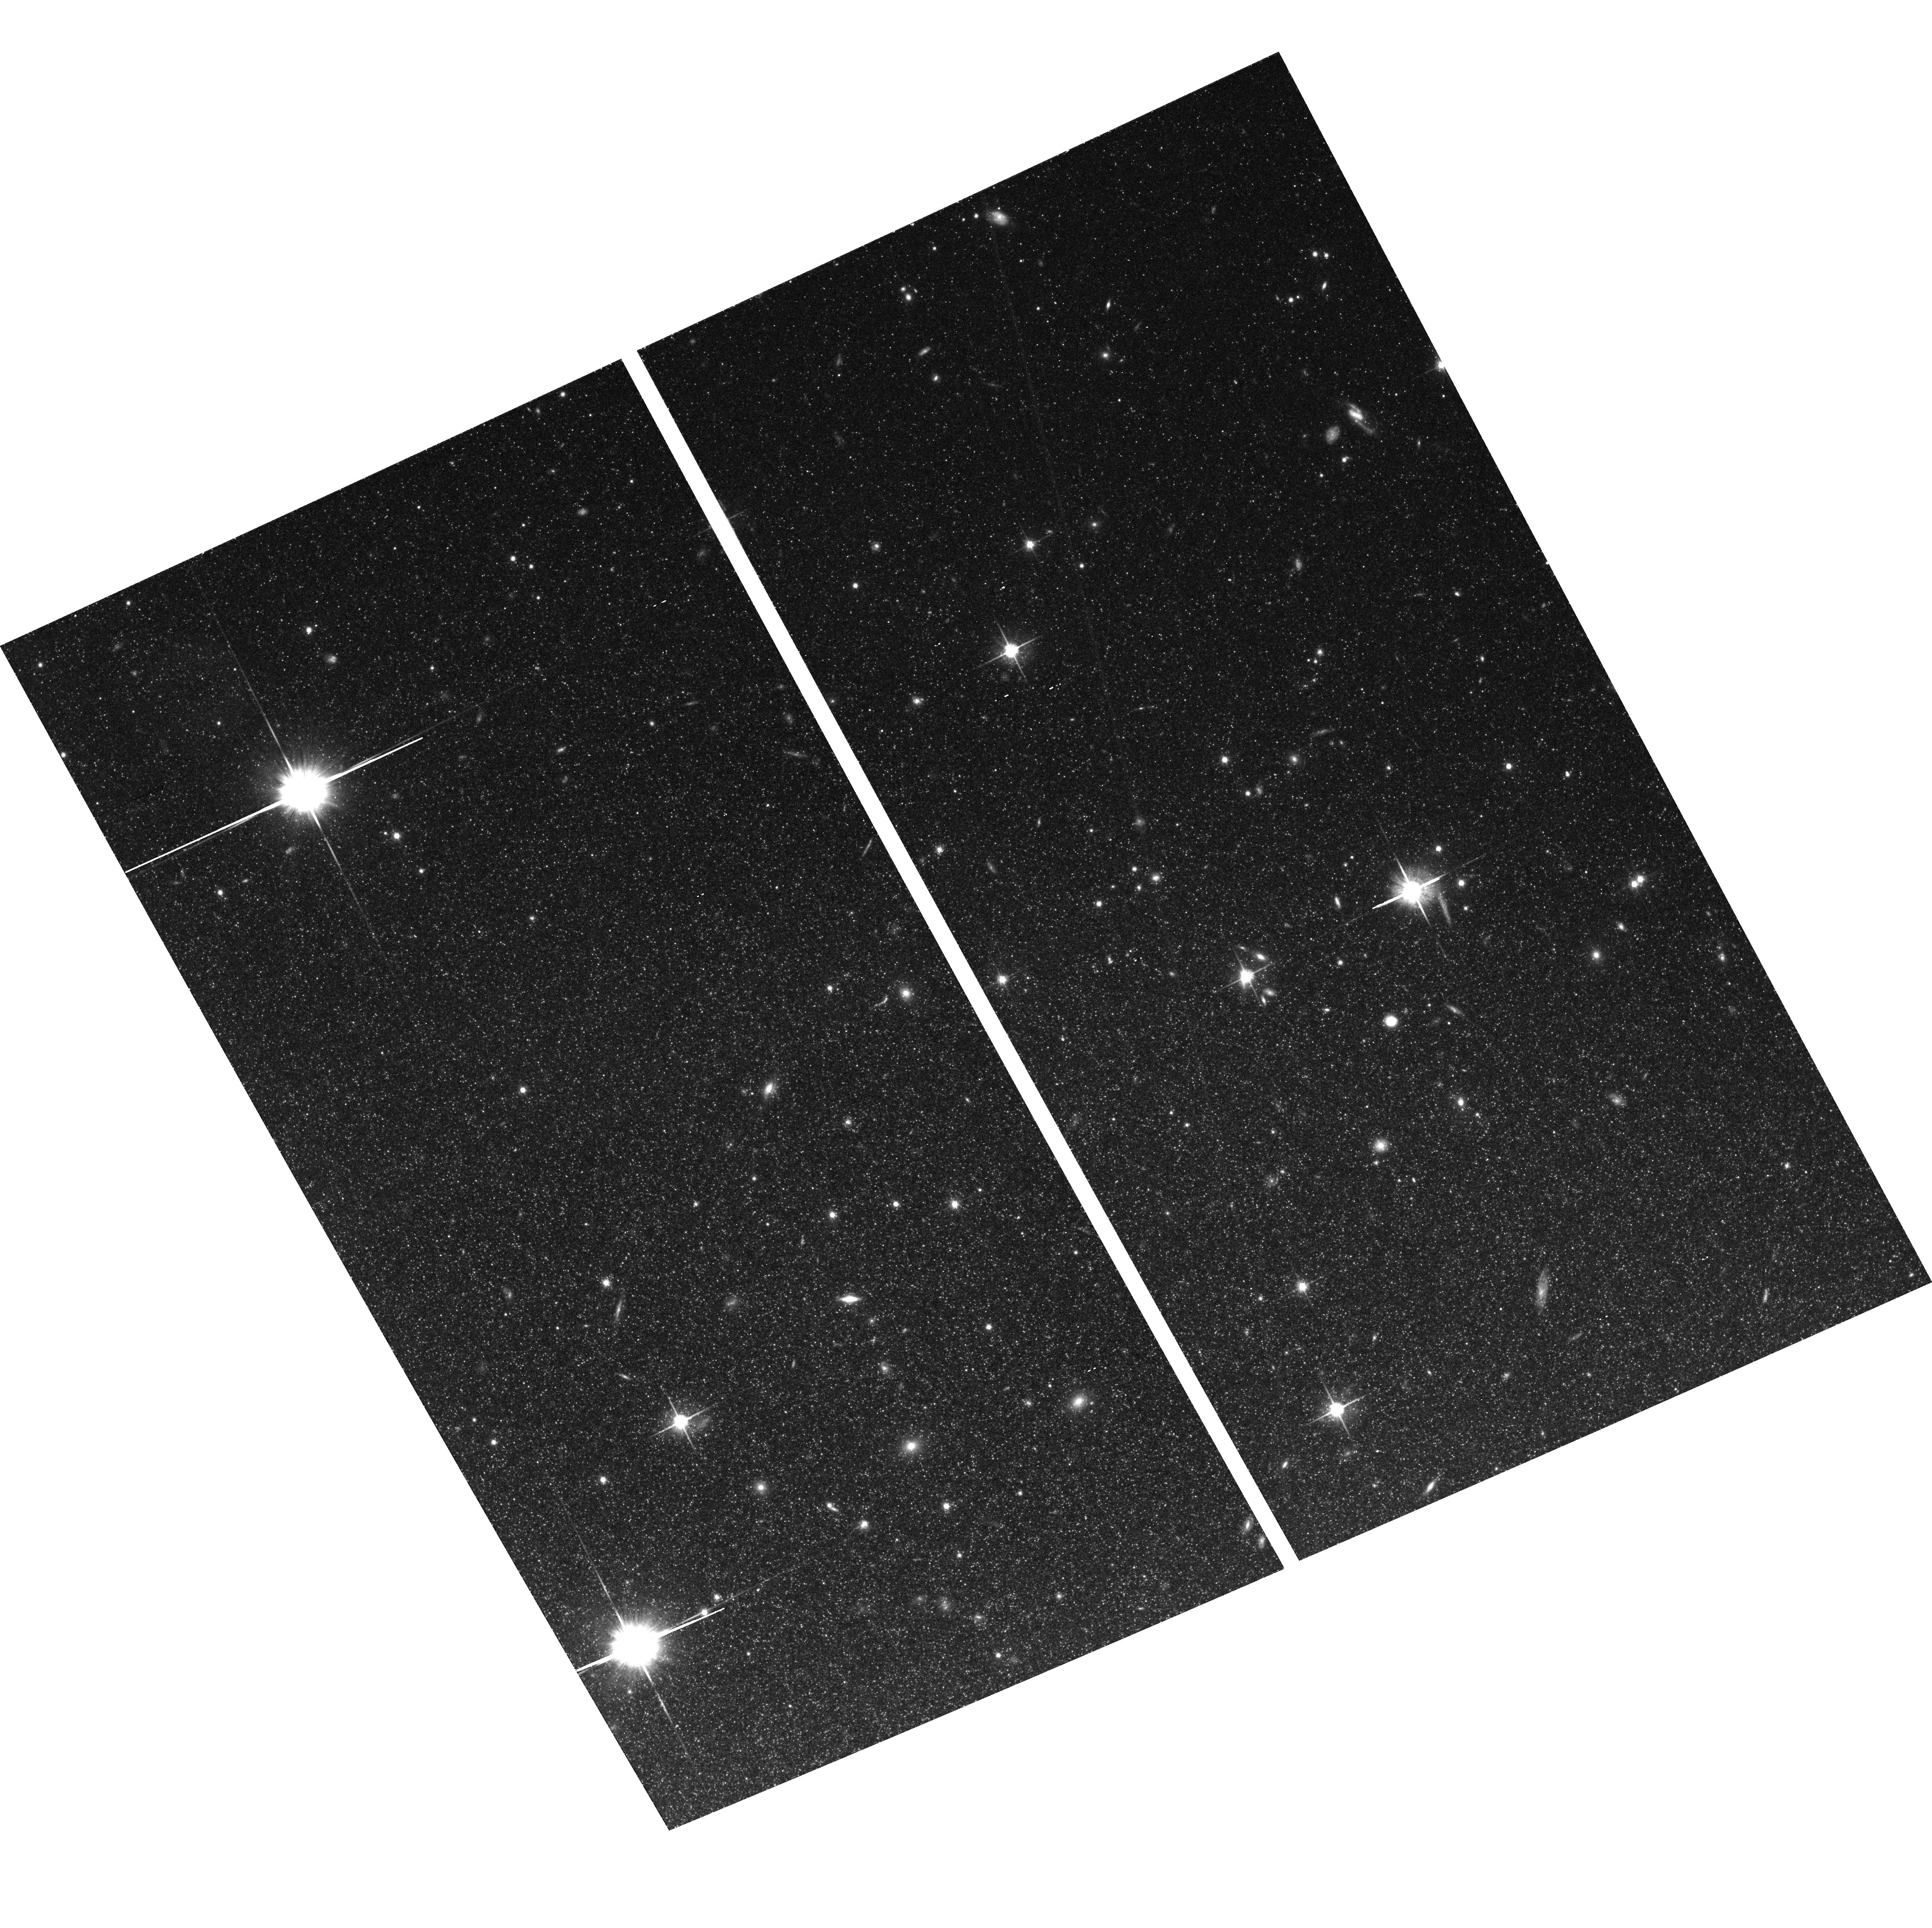
Target: M83-HALO
Instrument: ACS/WFC
Filter: F814W
Exposure: 50 min
Observation ID: hst_9864_01_acs_wfc_f814w_j8m901

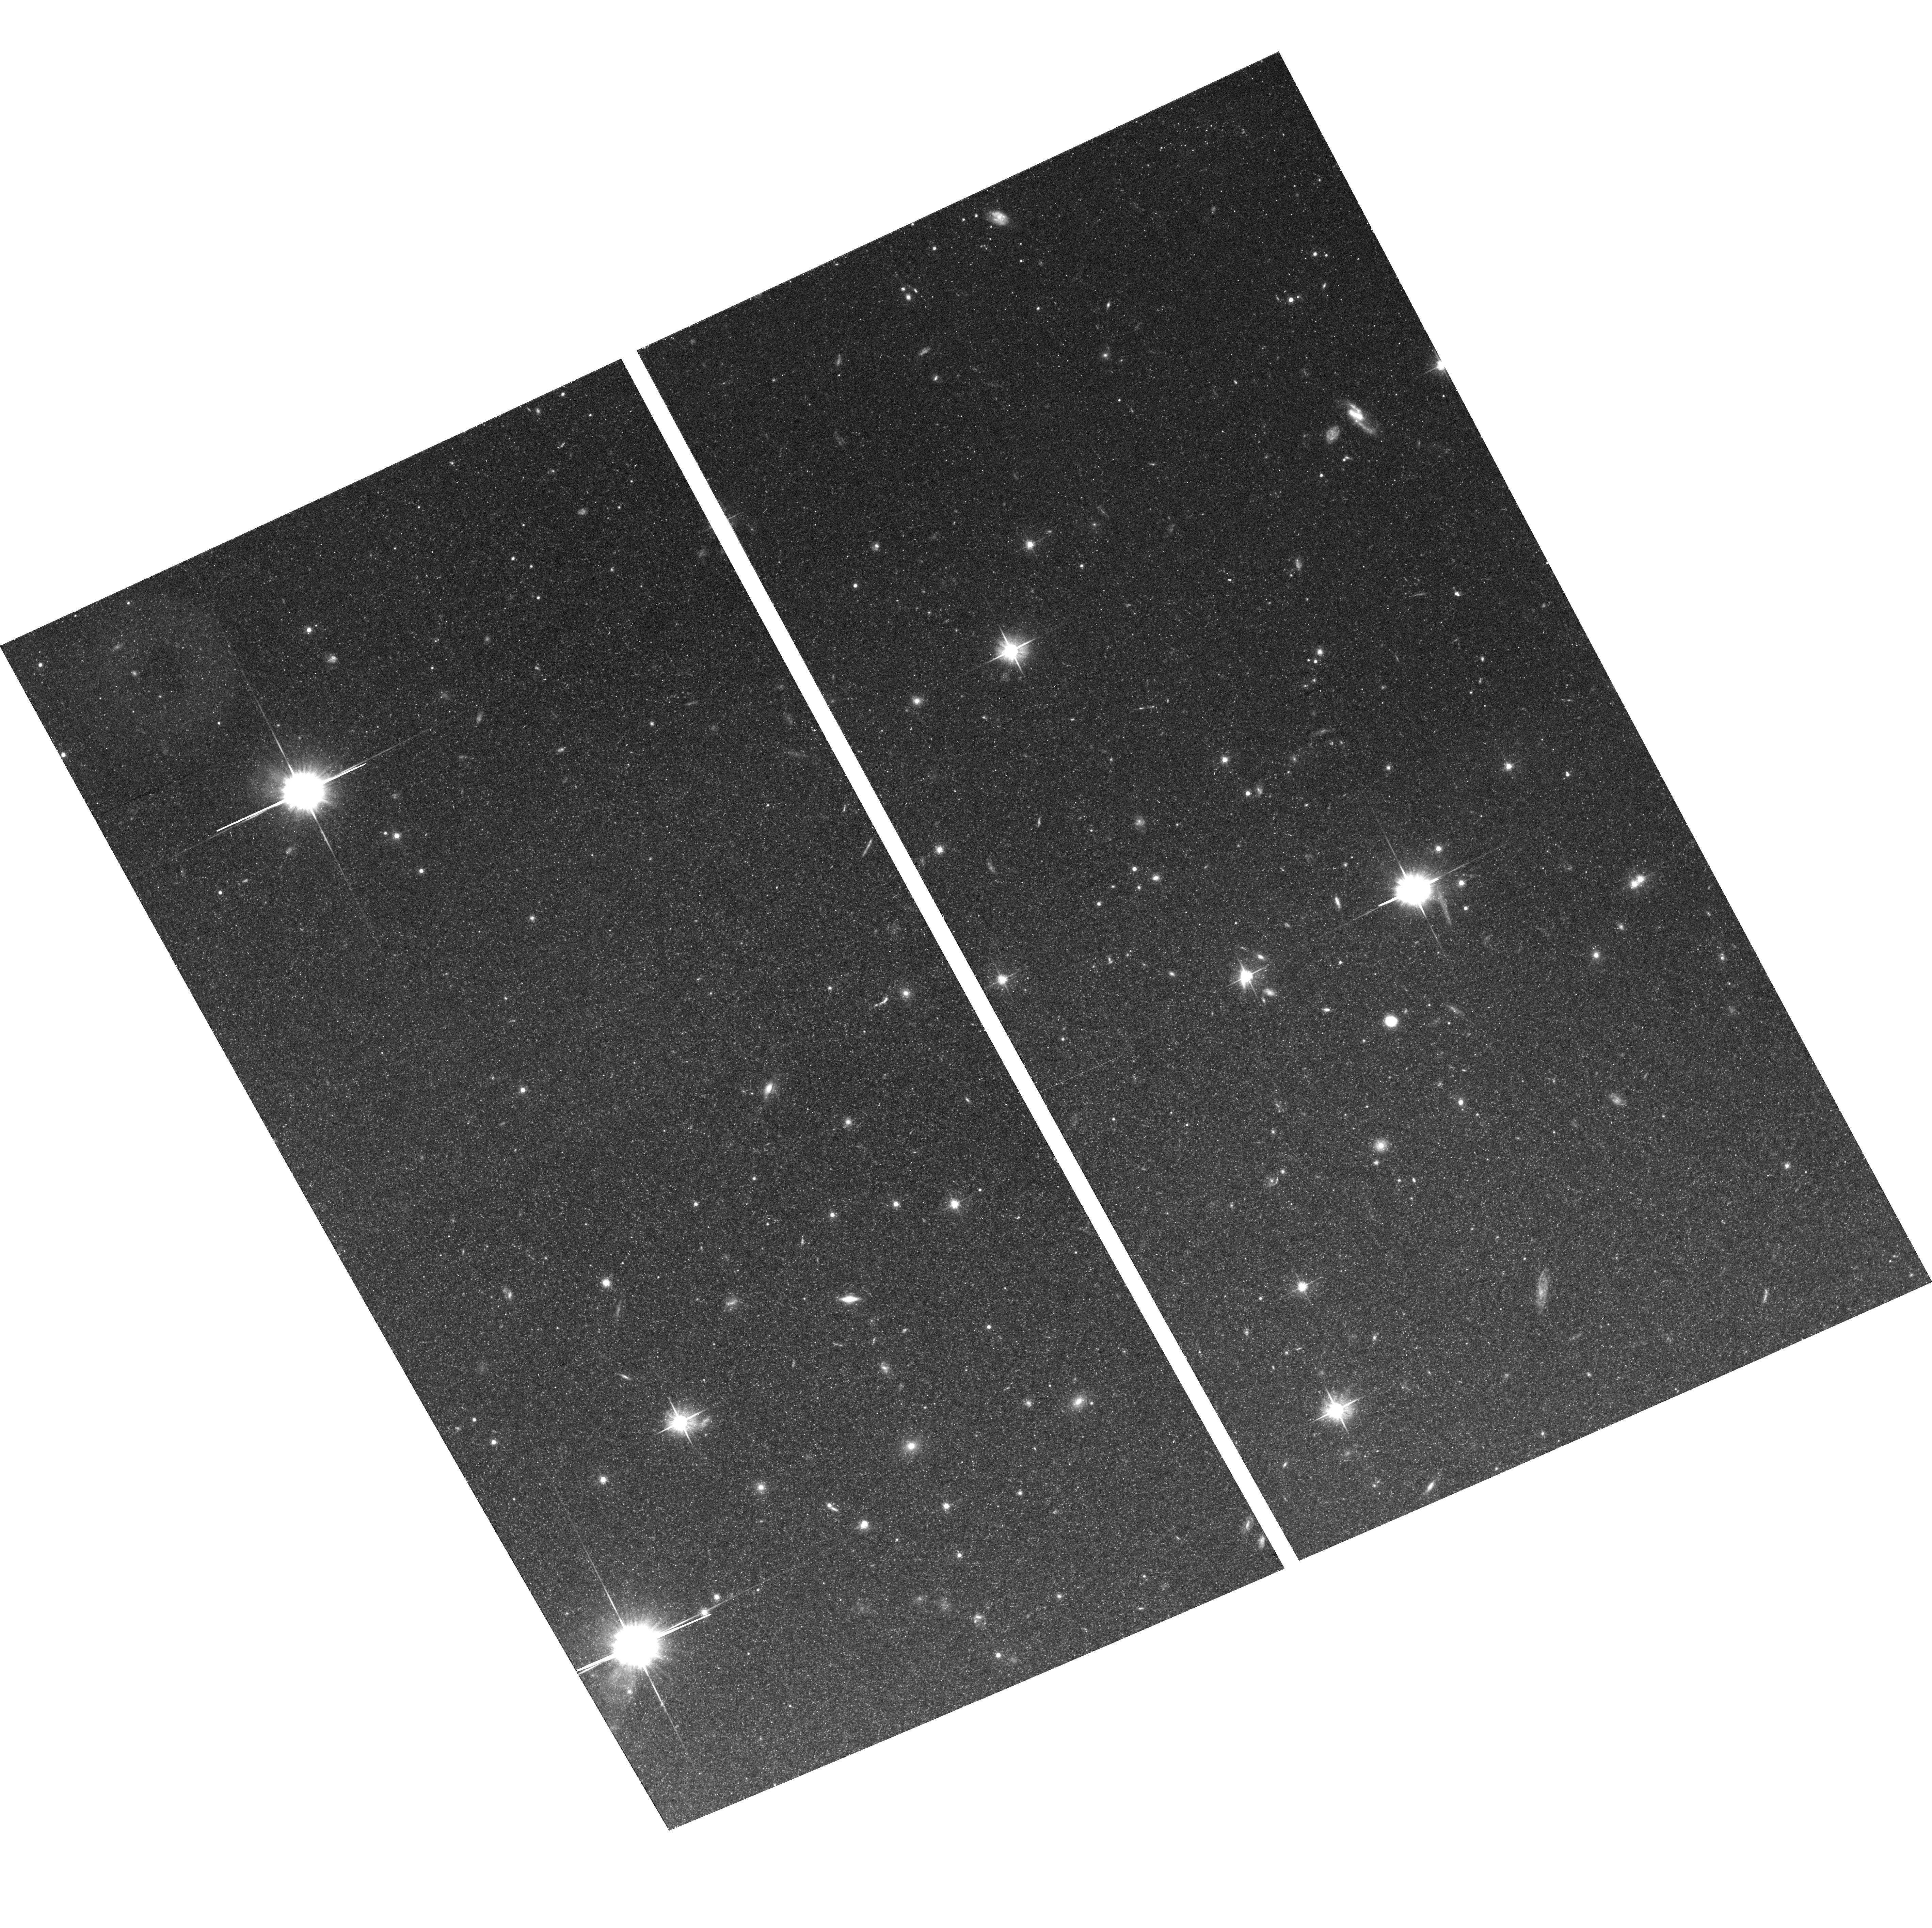
Target: M83-HALO
Instrument: ACS/WFC
Filter: F606W
Exposure: 32 min
Observation ID: hst_9864_01_acs_wfc_f606w_j8m901

The Distance to M83 (PI: Madore, Barry F.)

M83 is a spiral galaxy at a distance of 4-5 Mpc. It is almost face-on, and it has been measured to support one of the largest chemical-composition, radial metallicity gradients in the local sample of high-luminosity spiral galaxies. It also has one of the highest absolute levels of mean metallicity in its inner regions. As such M83 is a chemical laboratory, within which we can probe (in both a differential and in an absolute way) the zero point, the variation and the sensitivity of the Cepheid PL relation as a function of metallicity.